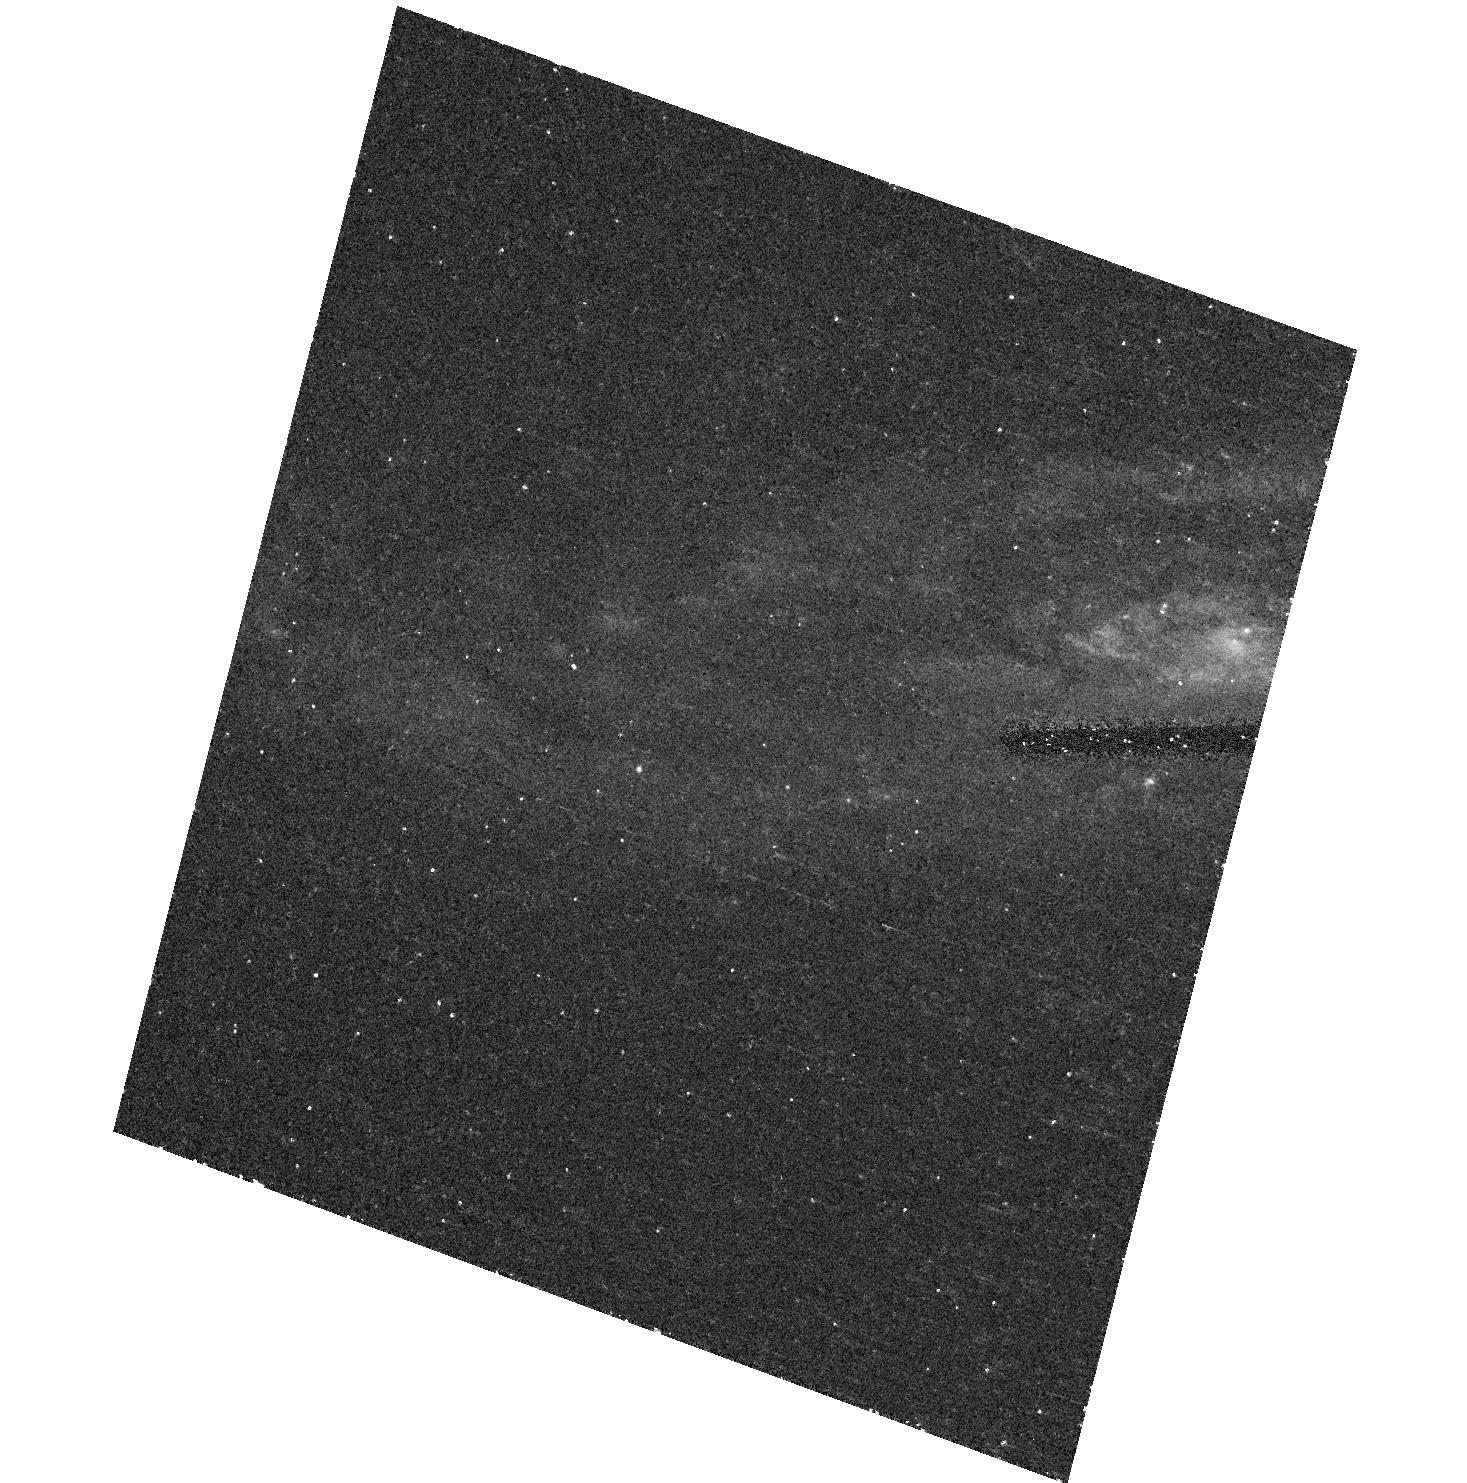
Target: SN2001EM. Instrument: ACS/HRC. Filter: F435W. Exposure: 14 min. Observation ID: hst_10272_13_acs_hrc_f435w_j8z413

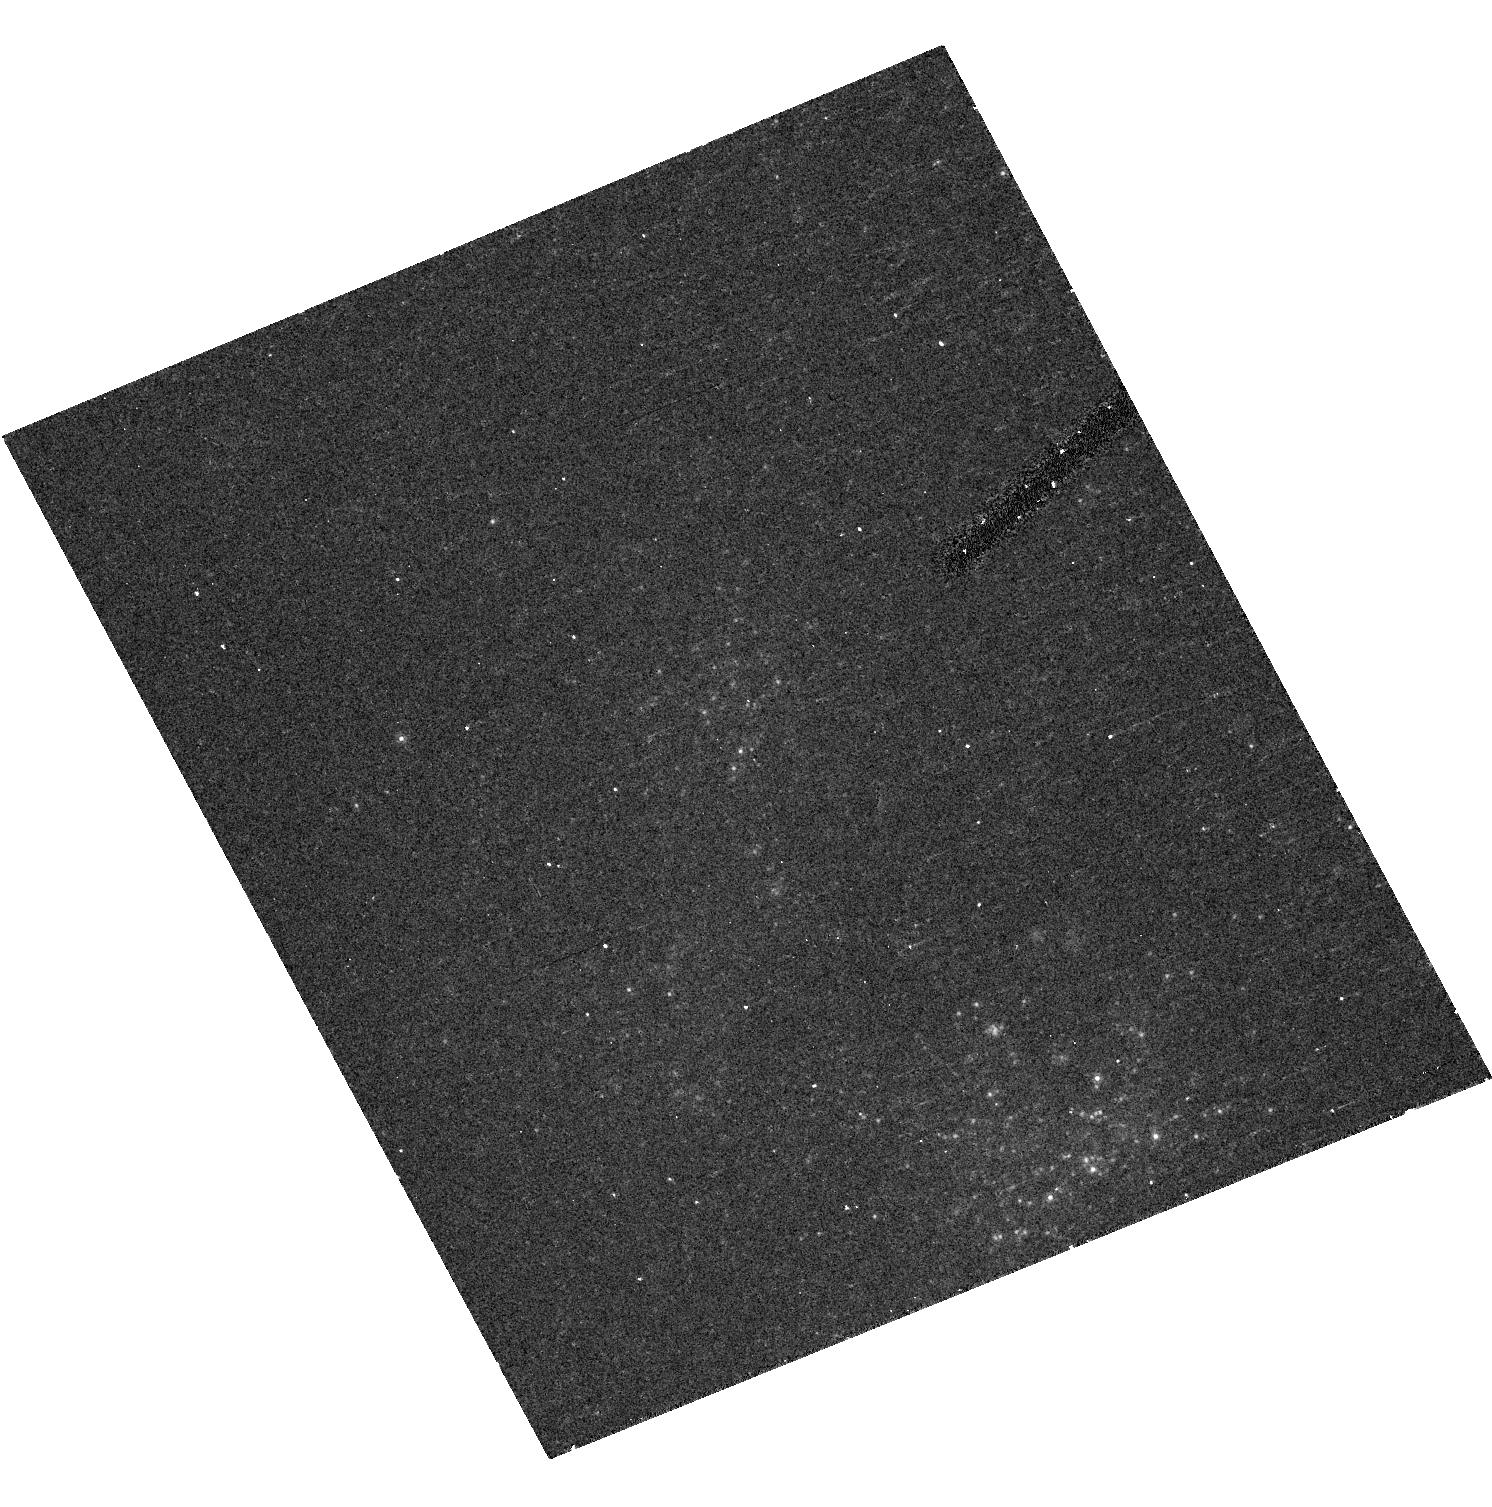
Target: SN2001GD. Instrument: ACS/HRC. Filter: F814W. Exposure: 12 min. Observation ID: hst_10272_20_acs_hrc_f814w_j8z420

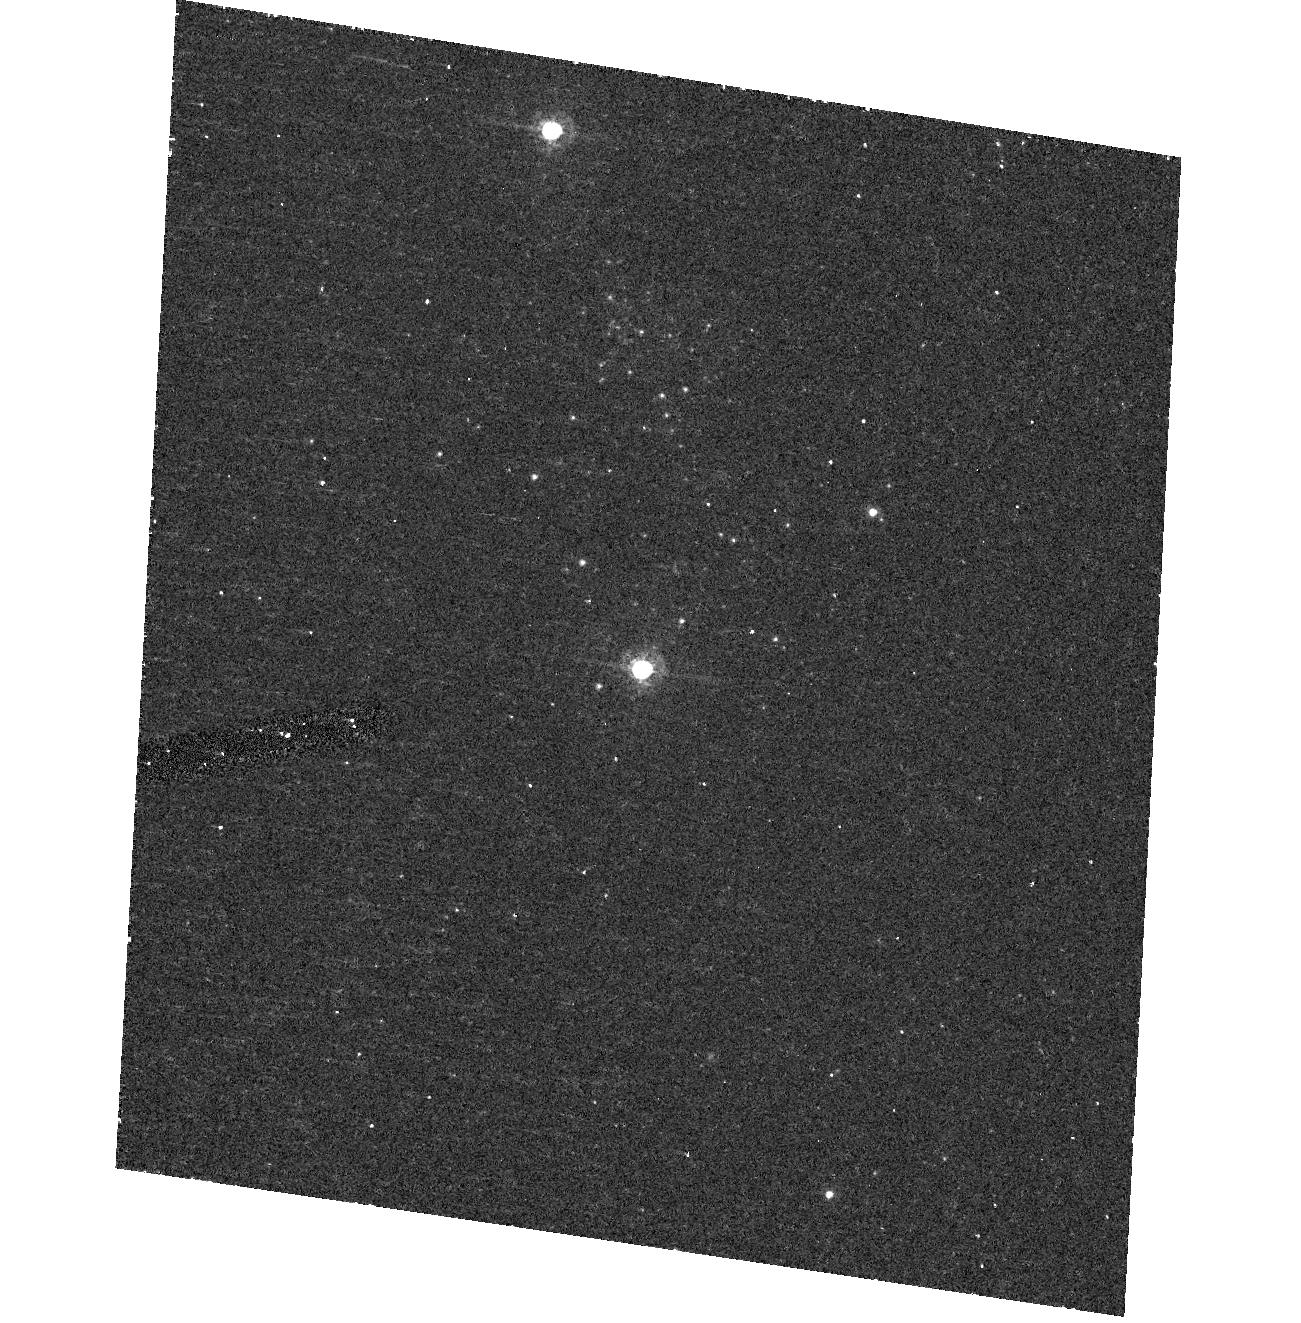
Target: SN2004ET. Instrument: ACS/HRC. Filter: F435W. Exposure: 14 min. Observation ID: hst_10272_19_acs_hrc_f435w_j8z419

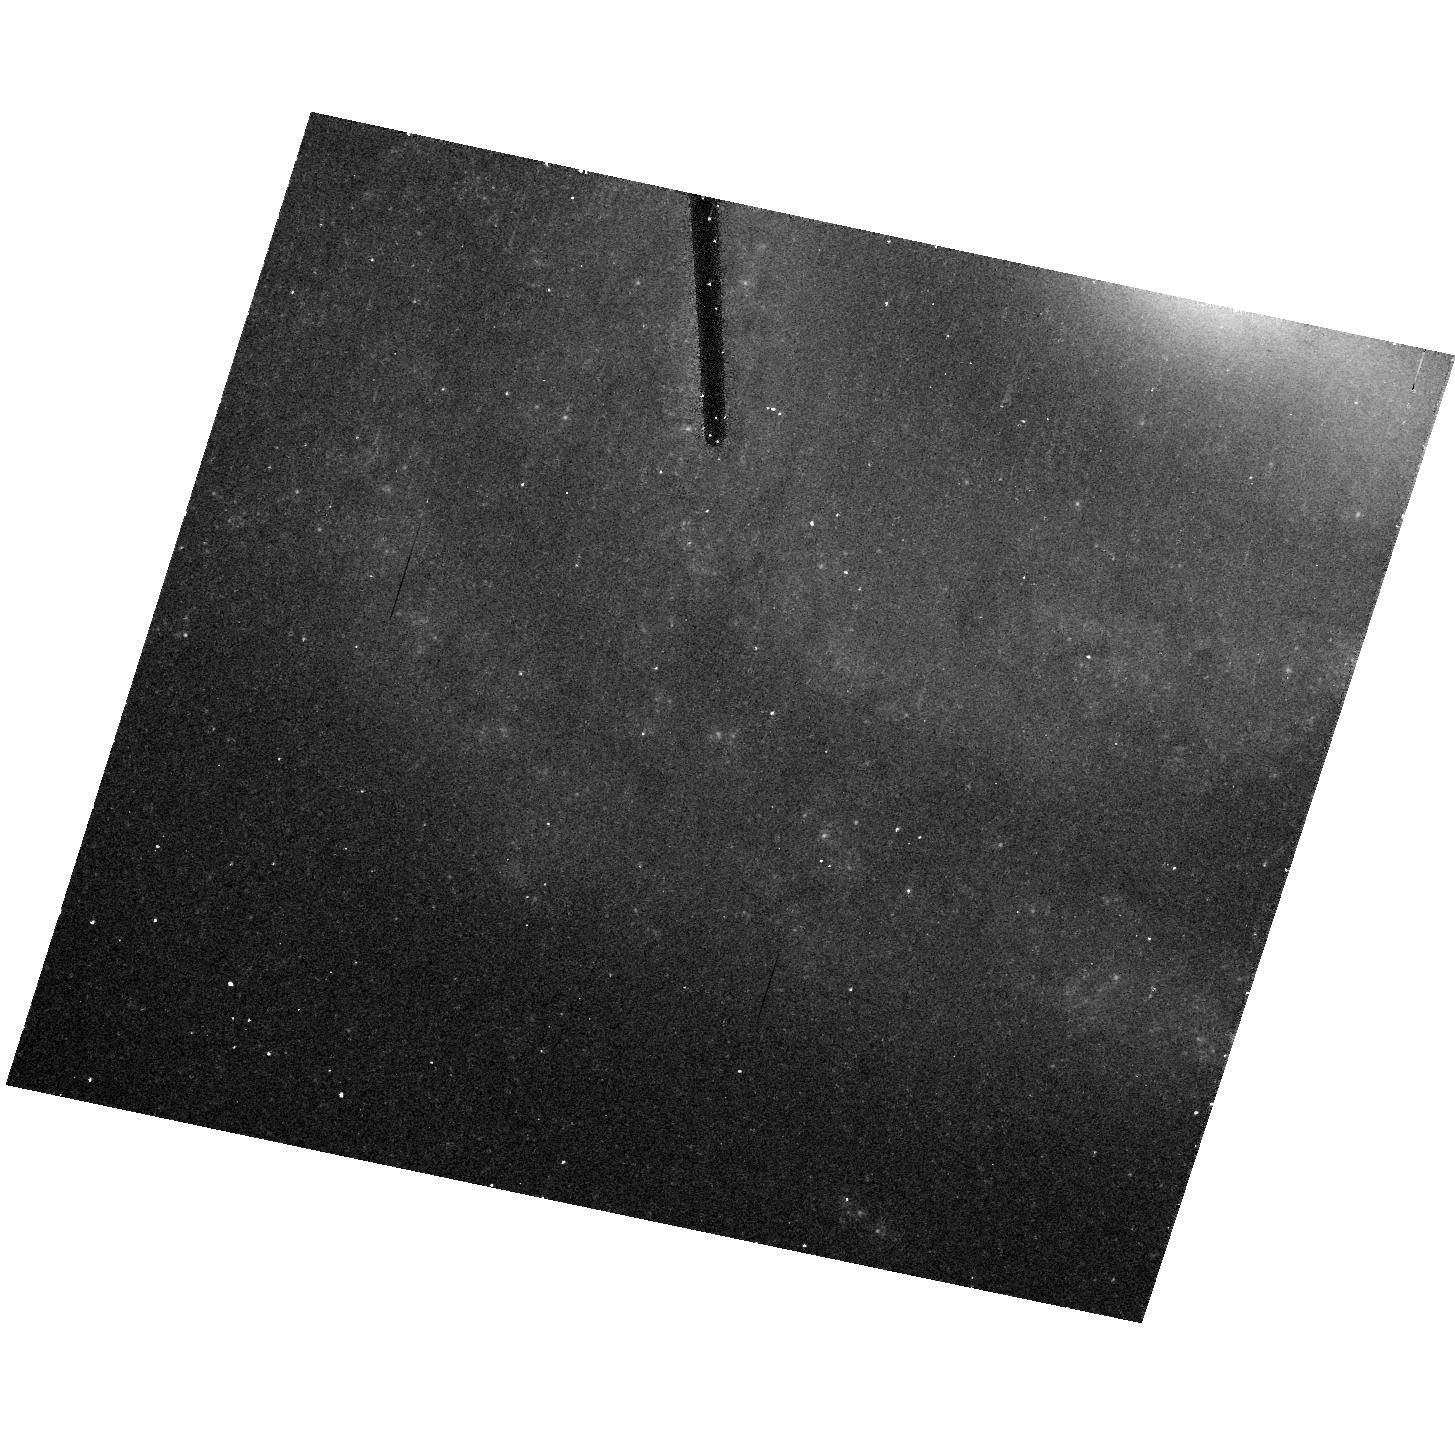
Target: SN2002HO. Instrument: ACS/HRC. Filter: F814W. Exposure: 12 min. Observation ID: hst_10272_34_acs_hrc_f814w_j8z434

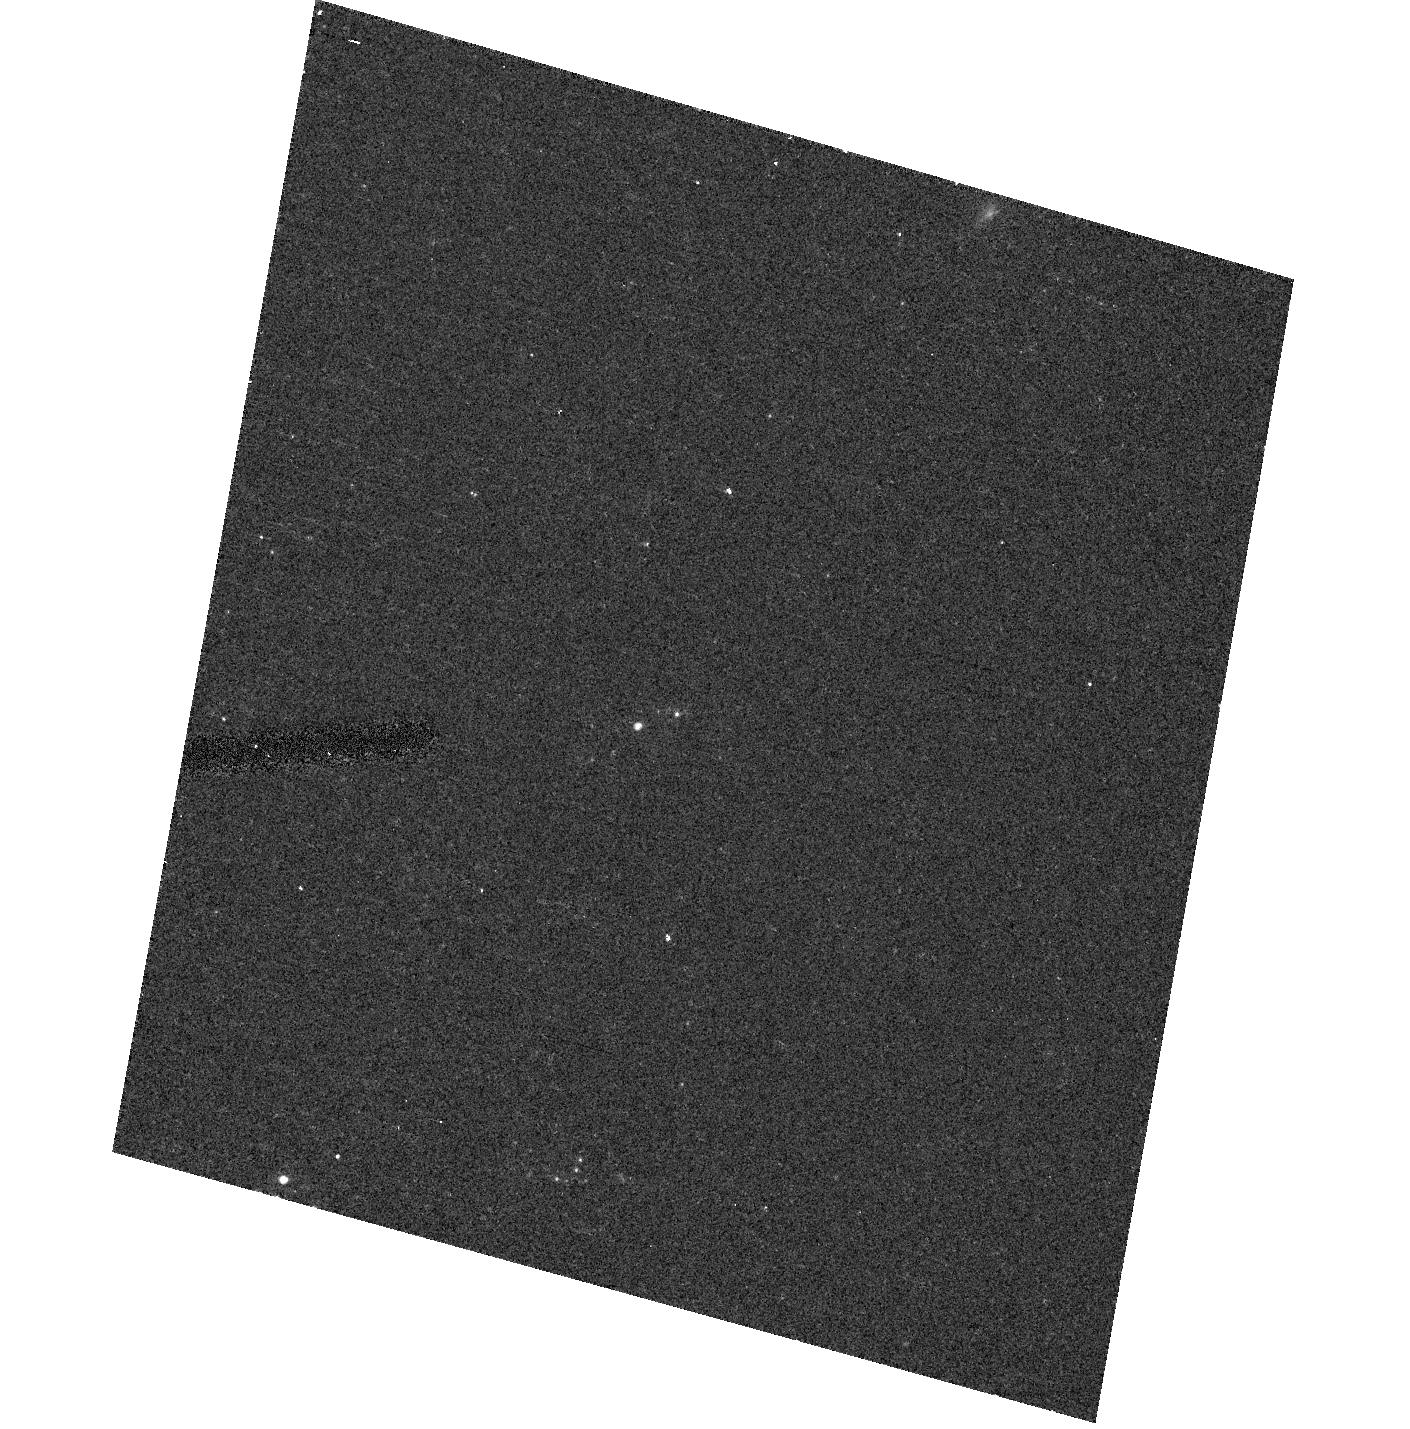
Target: SN2002AP. Instrument: ACS/HRC. Filter: F555W. Exposure: 8 min. Observation ID: hst_10272_24_acs_hrc_f555w_j8z424

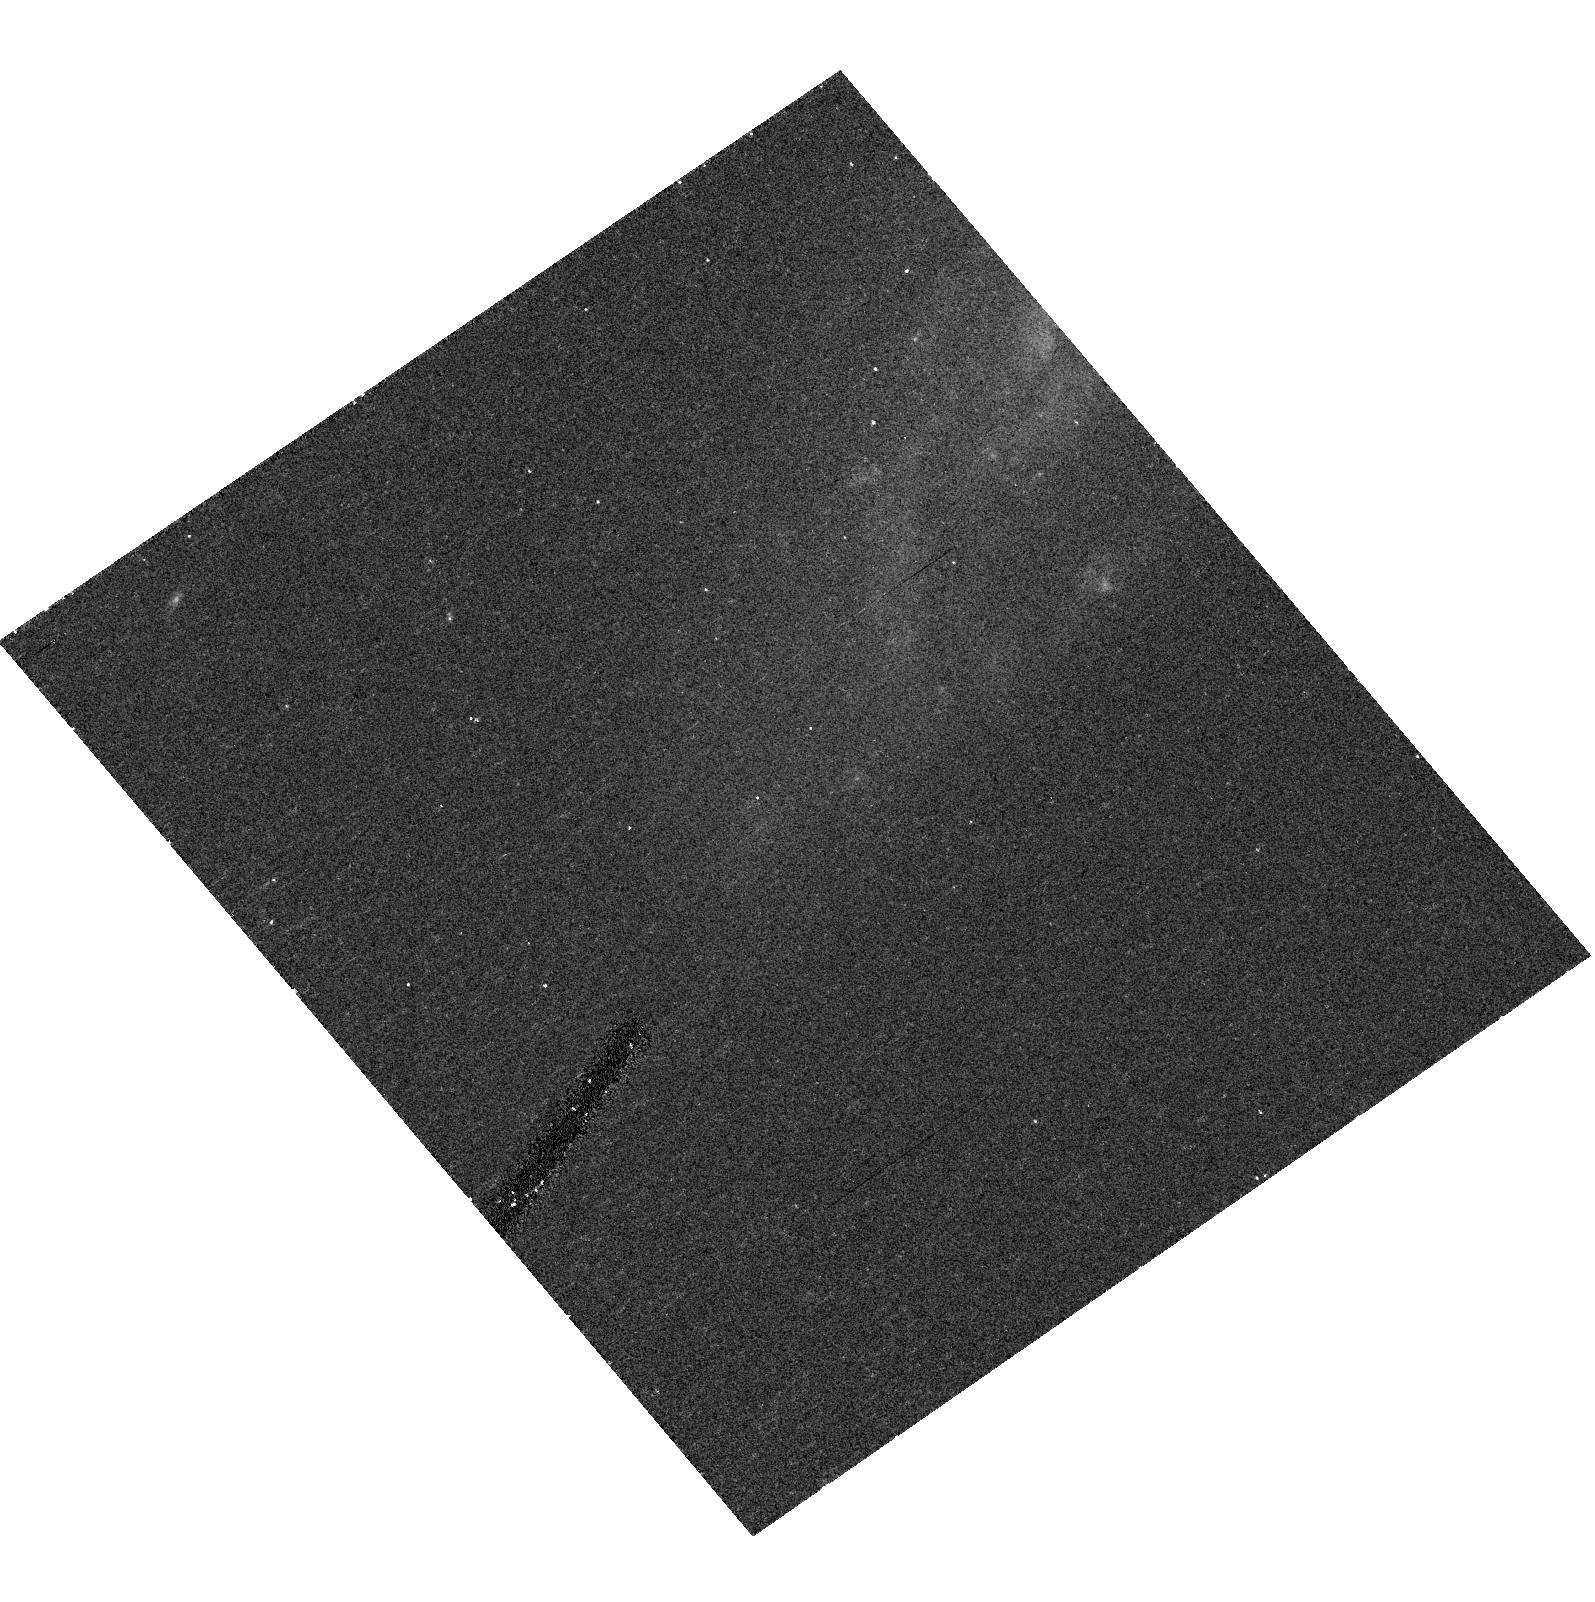
Target: SN2002CX. Instrument: ACS/HRC. Filter: F555W. Exposure: 8 min. Observation ID: hst_10272_26_acs_hrc_f555w_j8z426

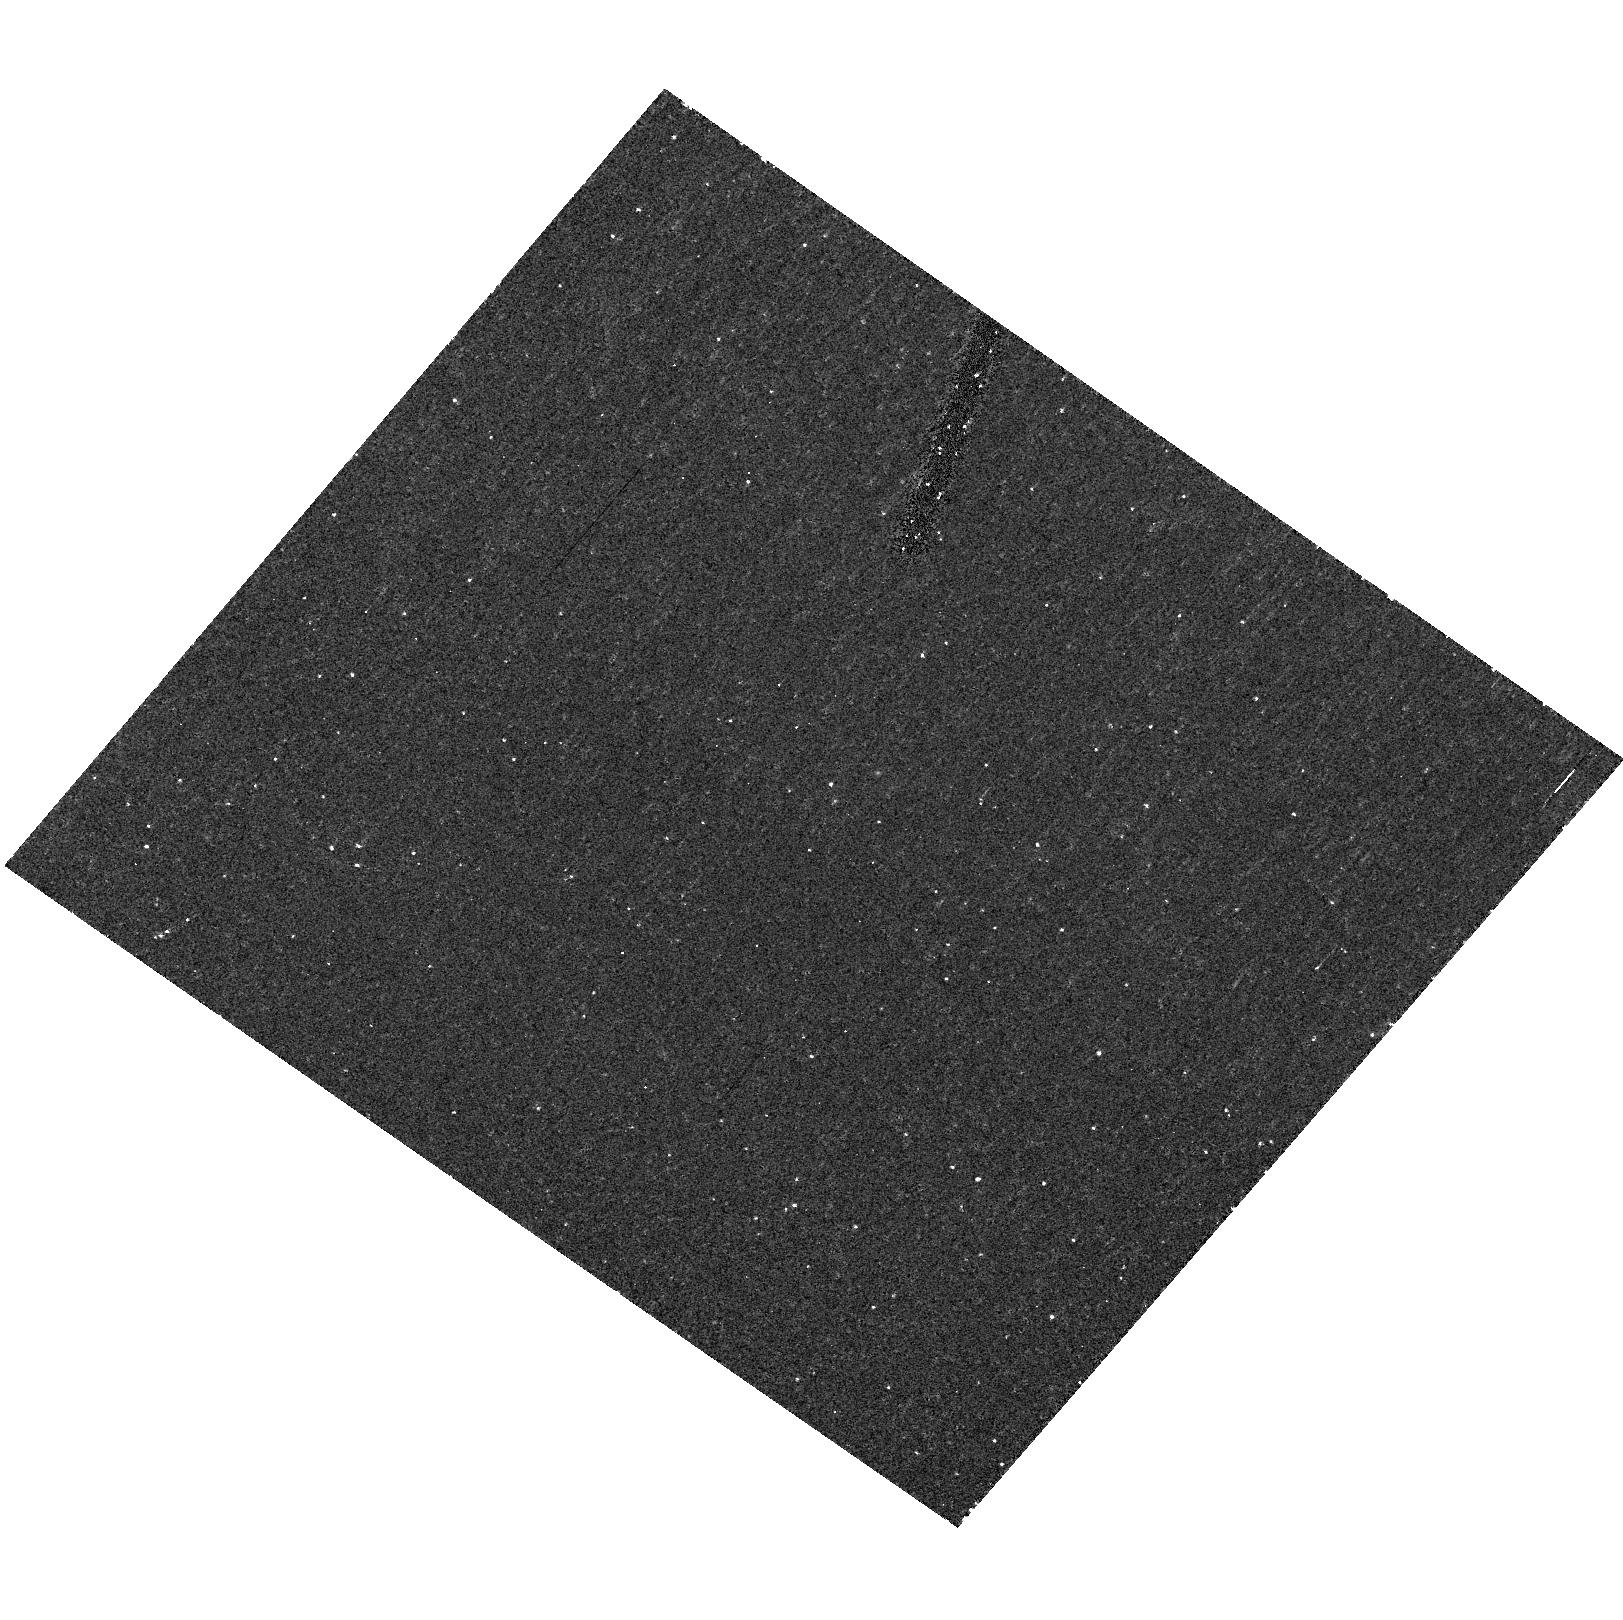
Target: SN2003HR. Instrument: ACS/HRC. Filter: F435W. Exposure: 14 min. Observation ID: hst_10272_63_acs_hrc_f435w_j8z463

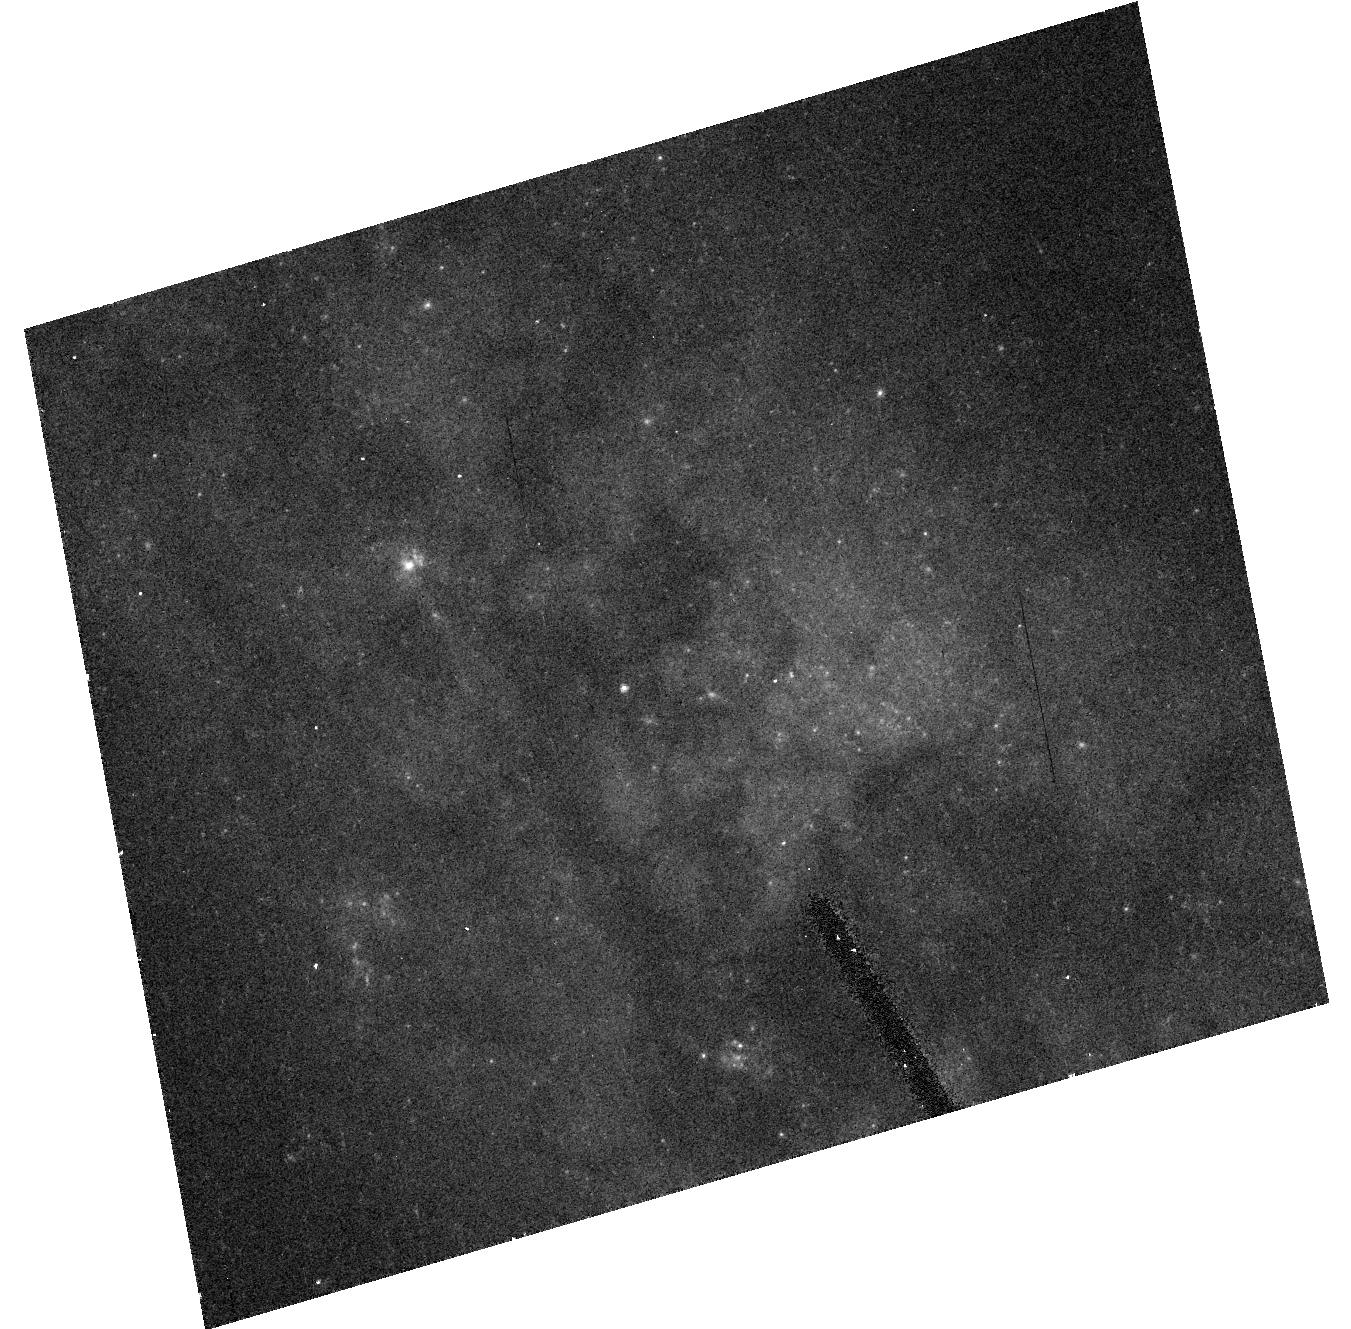
Target: 2003HN. Instrument: ACS/HRC. Filter: F625W. Exposure: 6 min. Observation ID: hst_10272_11_acs_hrc_f625w_j8z411

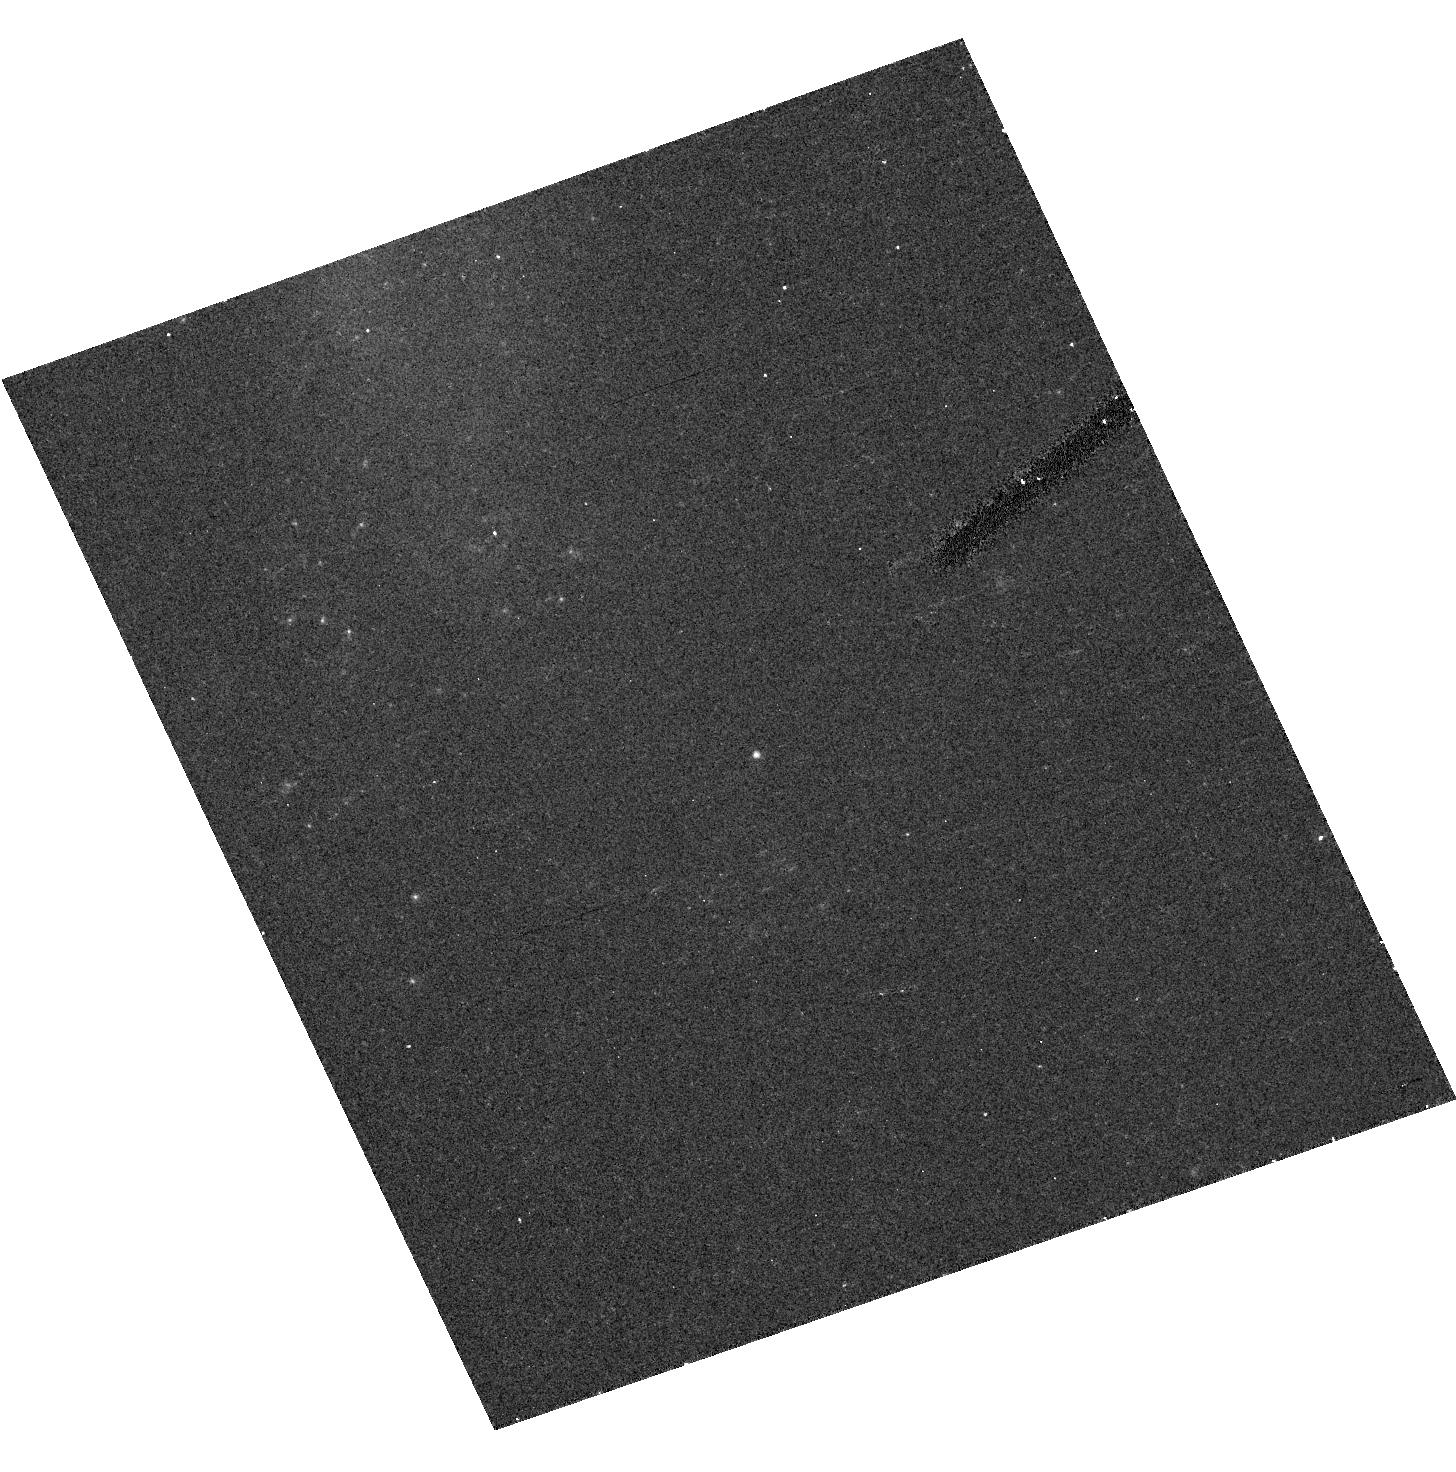
Target: SN2003DU. Instrument: ACS/HRC. Filter: F555W. Exposure: 8 min. Observation ID: hst_10272_42_acs_hrc_f555w_j8z442

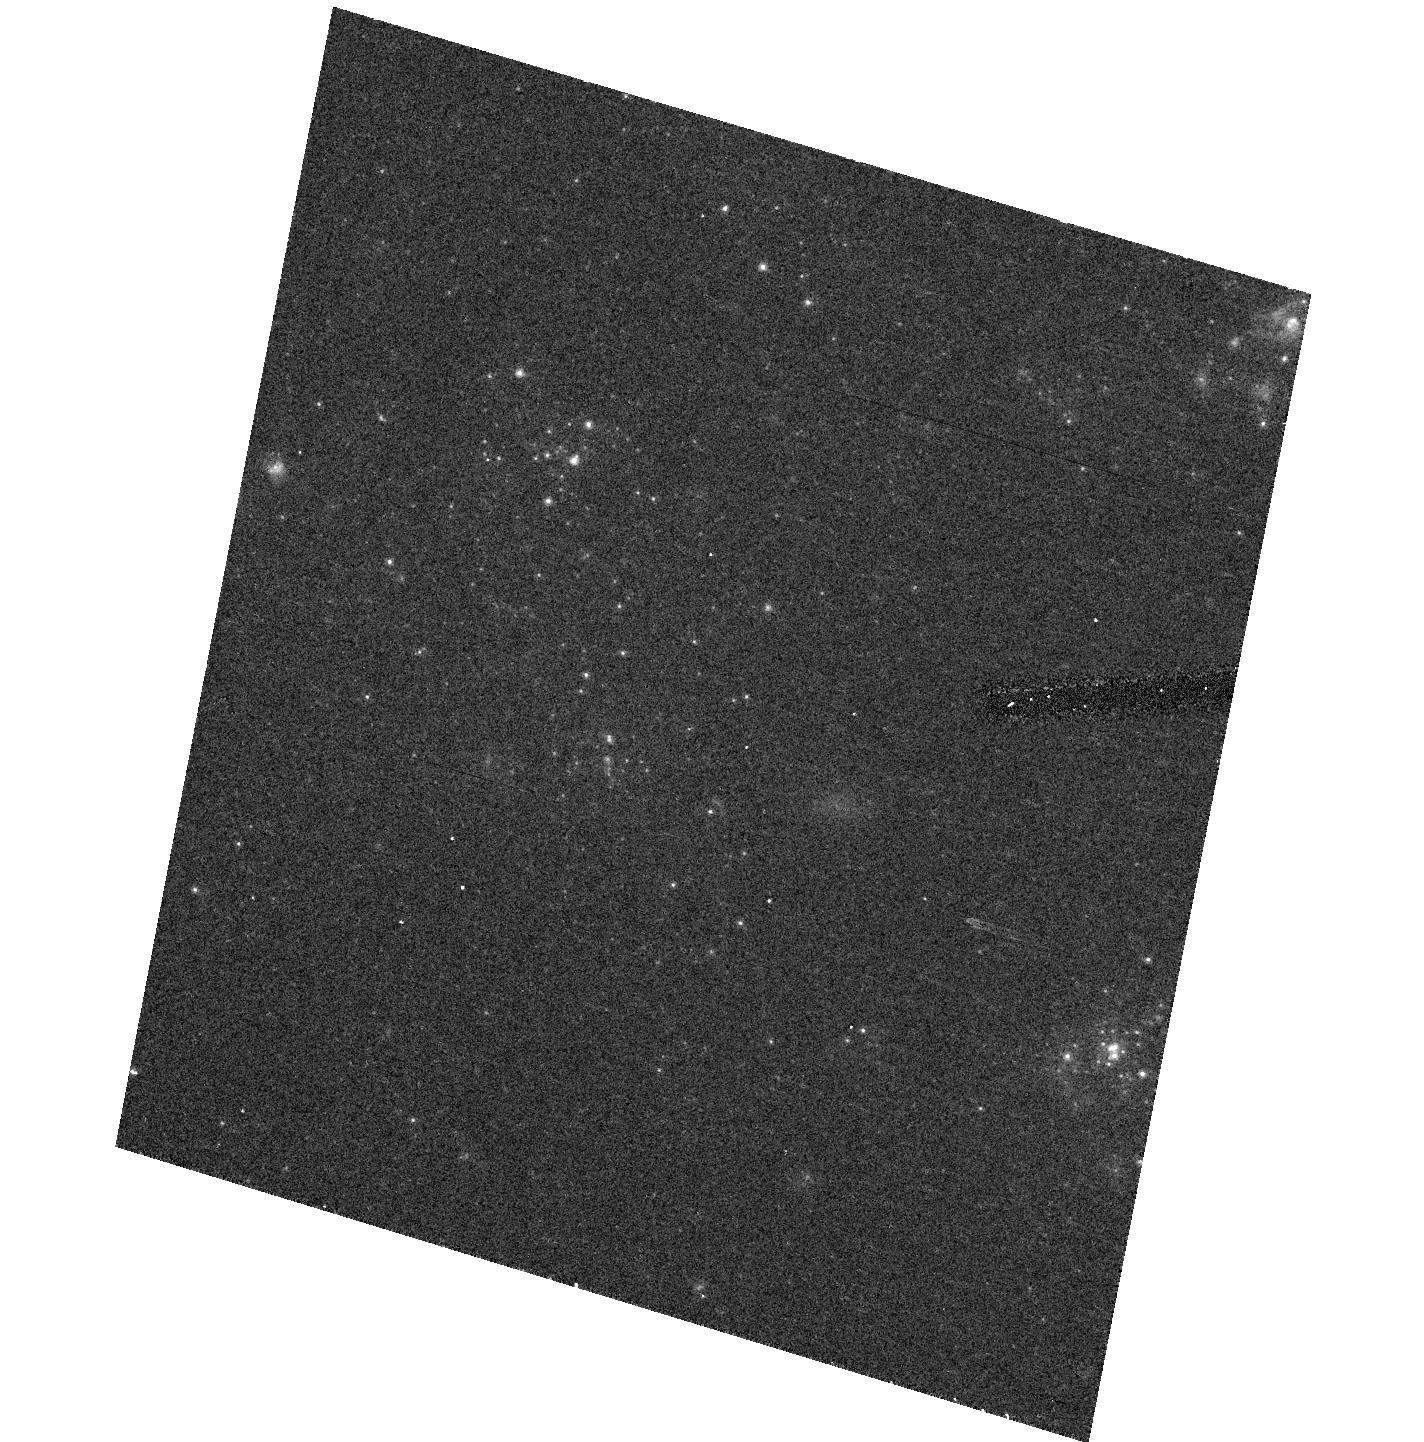
Target: SN2003GD. Instrument: ACS/HRC. Filter: F625W. Exposure: 6 min. Observation ID: hst_10272_47_acs_hrc_f625w_j8z447

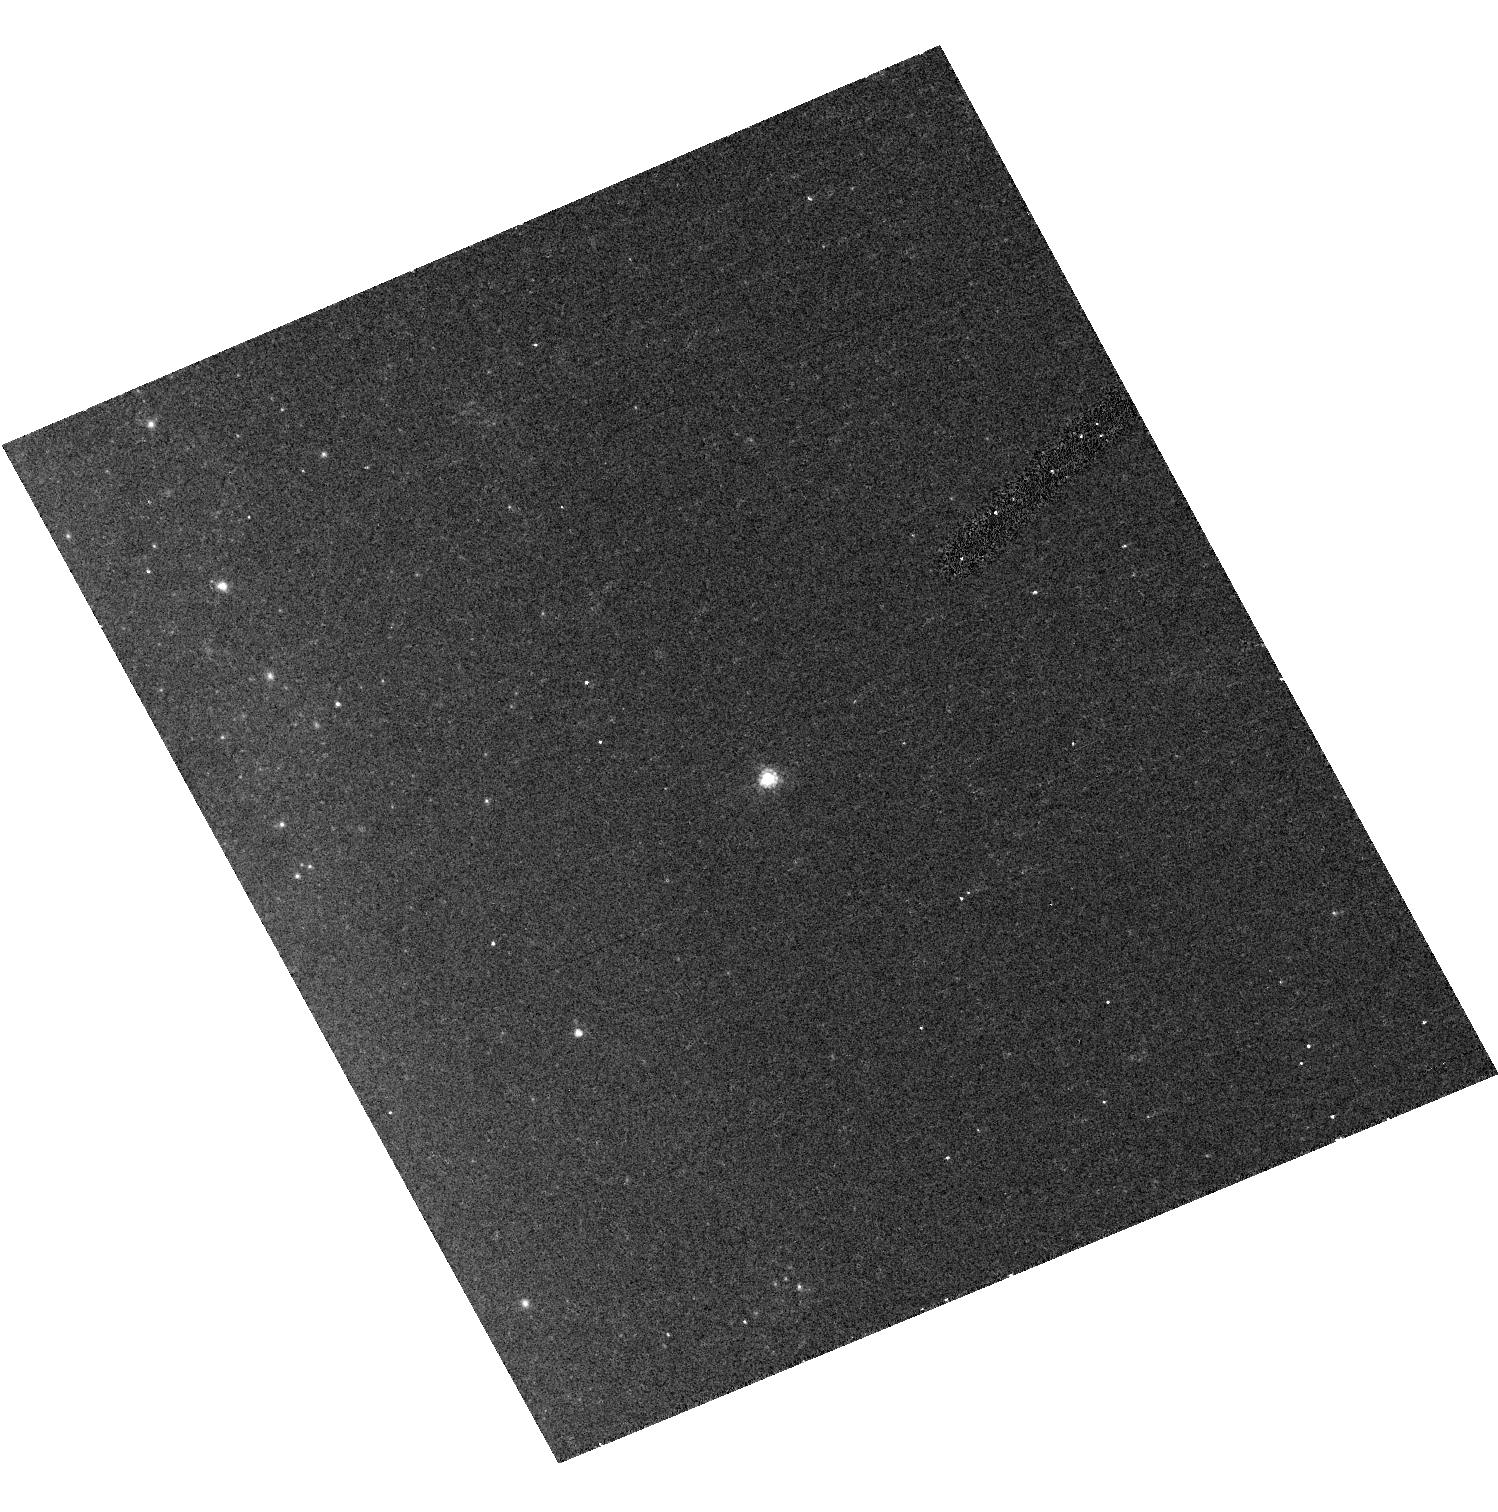
Target: SN2004A. Instrument: ACS/HRC. Filter: F555W. Exposure: 8 min. Observation ID: hst_10272_04_acs_hrc_f555w_j8z404

A Snapshot Survey of the Sites of Recent, Nearby Supernovae (PI: Filippenko, Alex V.)

During the past few years, robotic (or nearly robotic) searches for supernovae (SNe), most notably our Lick Observatory Supernova Search (LOSS), have found hundreds of SNe, many of them in quite nearby galaxies (cz < 4000 km/s). Most of the objects were discovered before maximum brightness, and have follow-up photometry and spectroscopy; they include some of the best-studied SNe to date. We propose to conduct a snapshot imaging survey of the sites of some of these nearby objects, to obtain late-time photometry that (through the shape of the light and color curves) will help reveal the origin of their lingering energy. The images will also provide high-resolution information on the local environment of SNe that are far superior to what we can procure from the ground. For example, we will obtain color-color and color-magnitude diagrams of stars in these SN sites, to determine their progenitor masses and constraints on the reddening. Recovery of the SNe in the new HST images will also allow us to actually pinpoint their progenitor stars in cases where pre-explosion images exist in the HST archive. Use of ACS rather than WFPC2 will make our snapshot survey even more valuable than our Cycle 9 survey. This Proposal is complementary to our Cycle 13 archival proposal, in which we outline a plan for using existing HST images to glean information about SN environments.